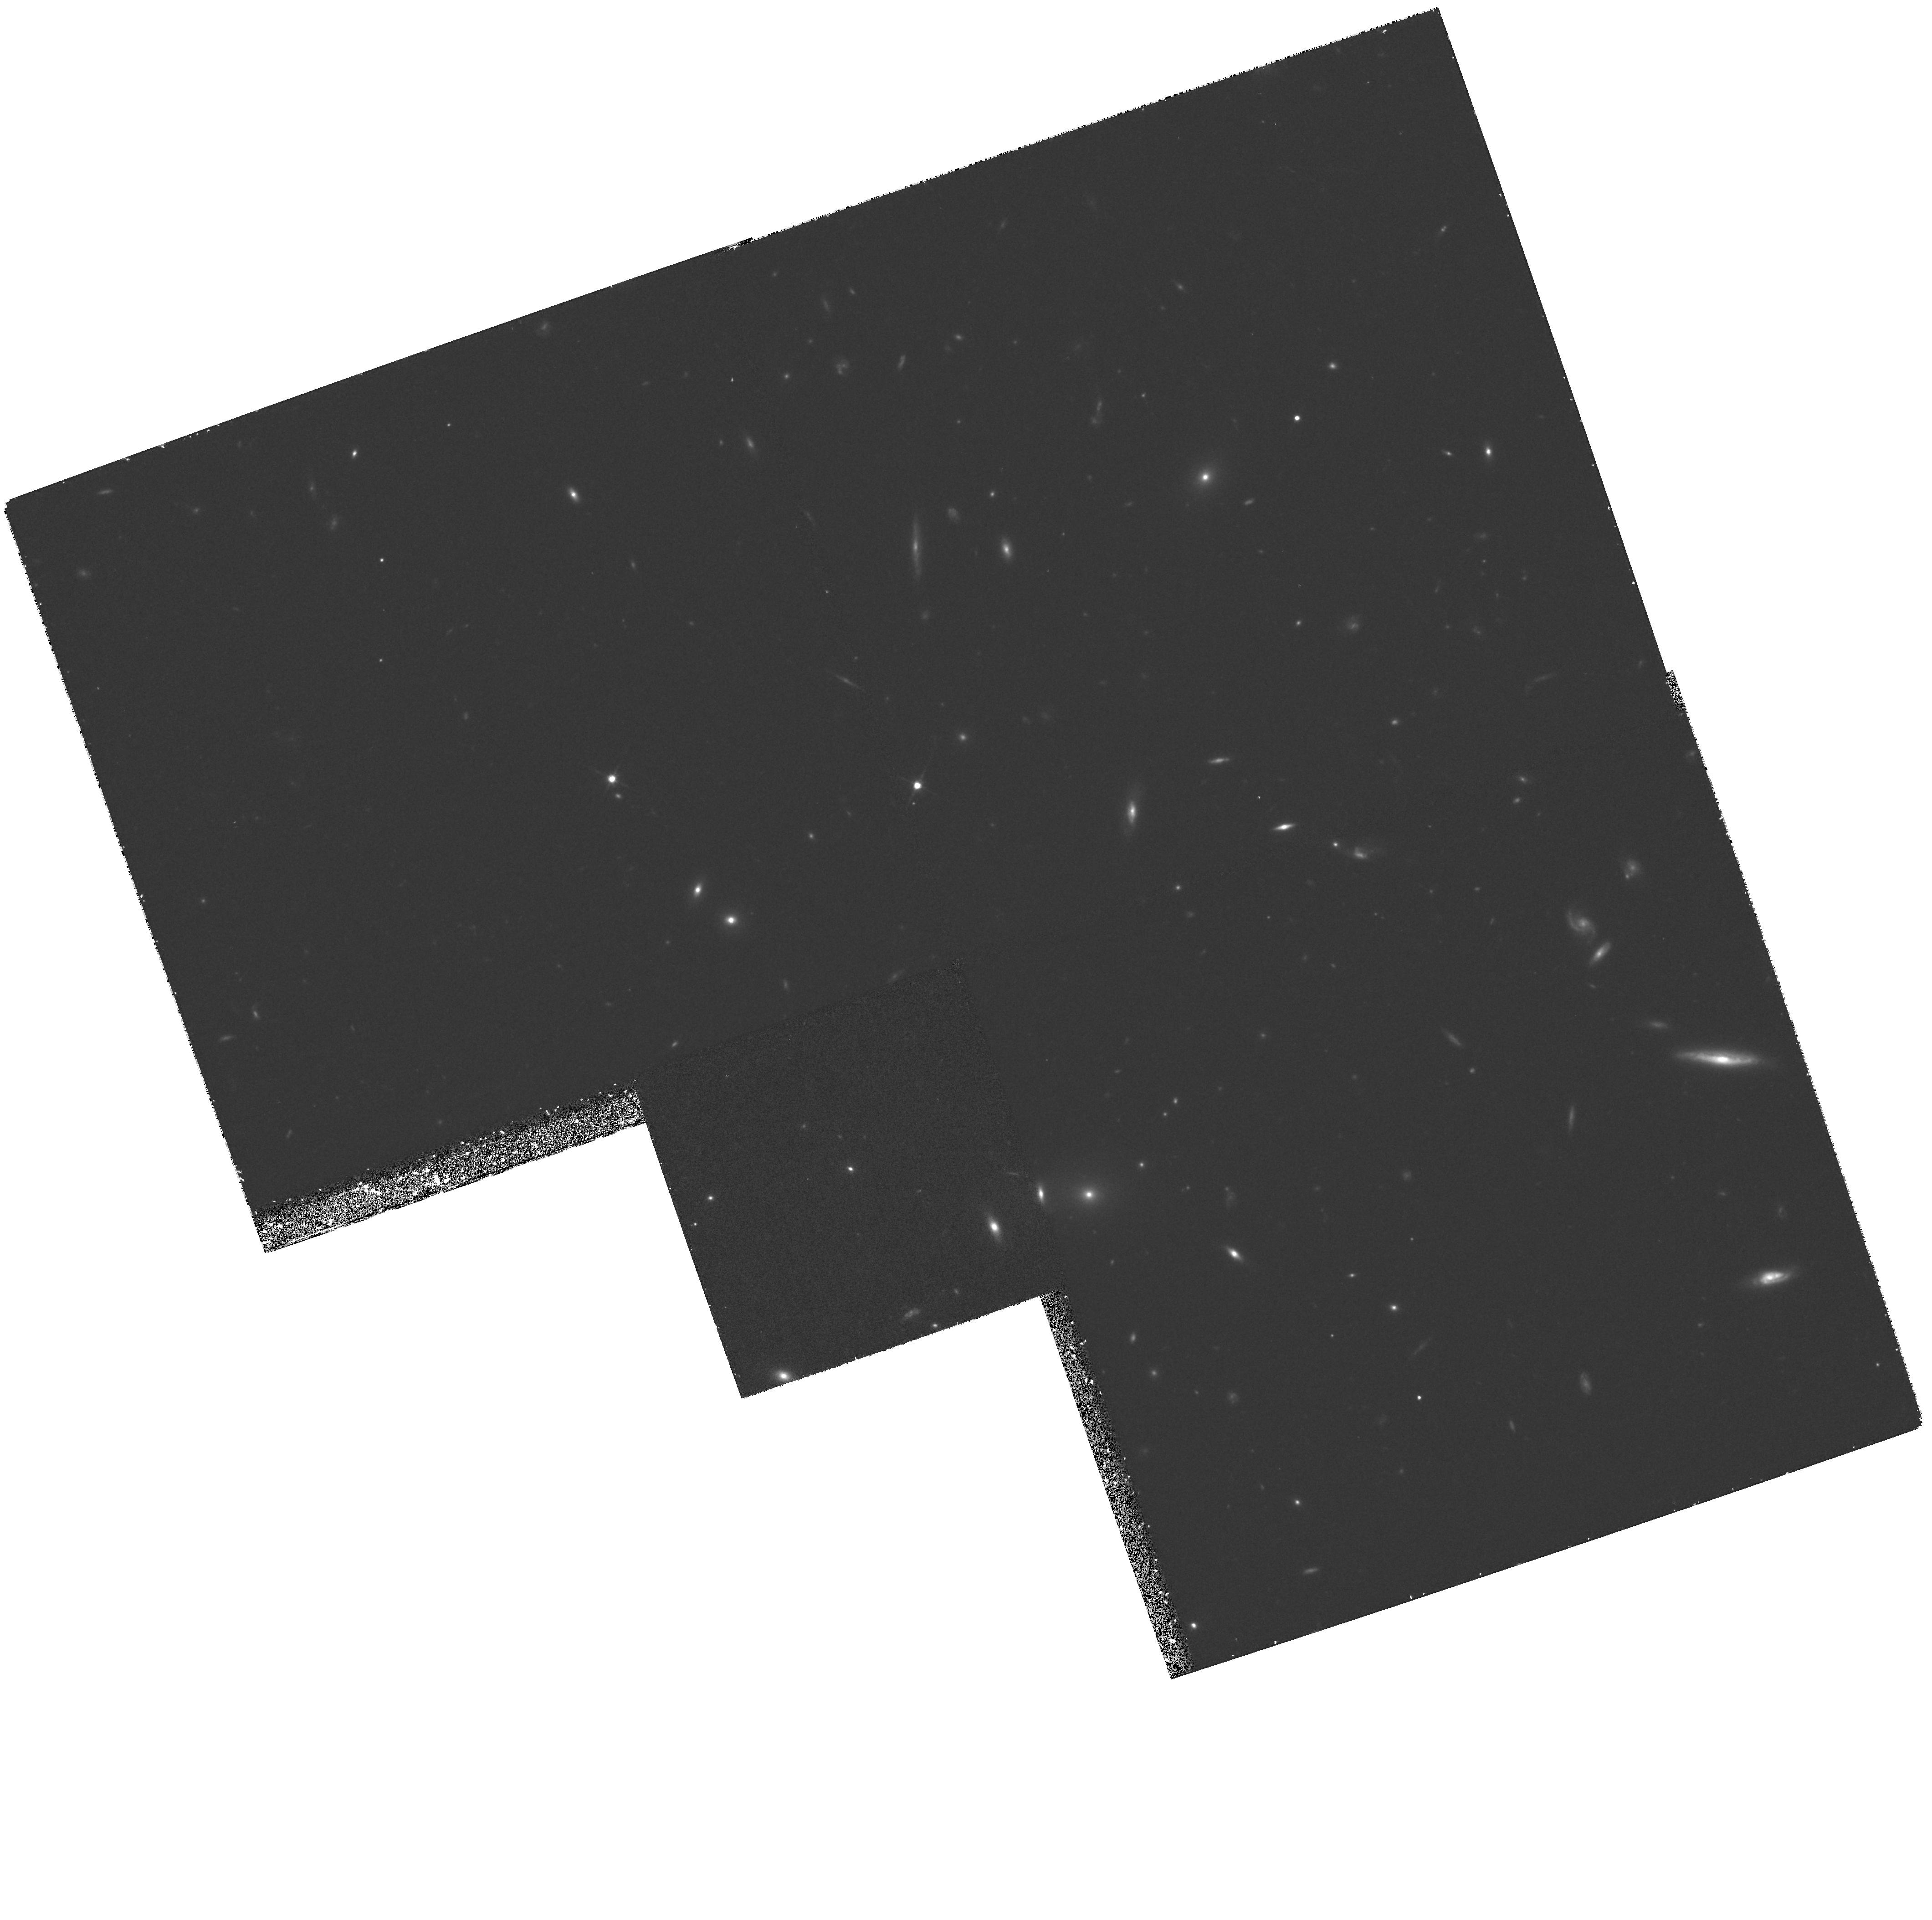
Target: GAL-133329+375558. Instrument: WFPC2/PC. Filter: F814W. Exposure: 1.2 h. Observation ID: hst_6677_03_wfpc2_pc_f814w_u3k403

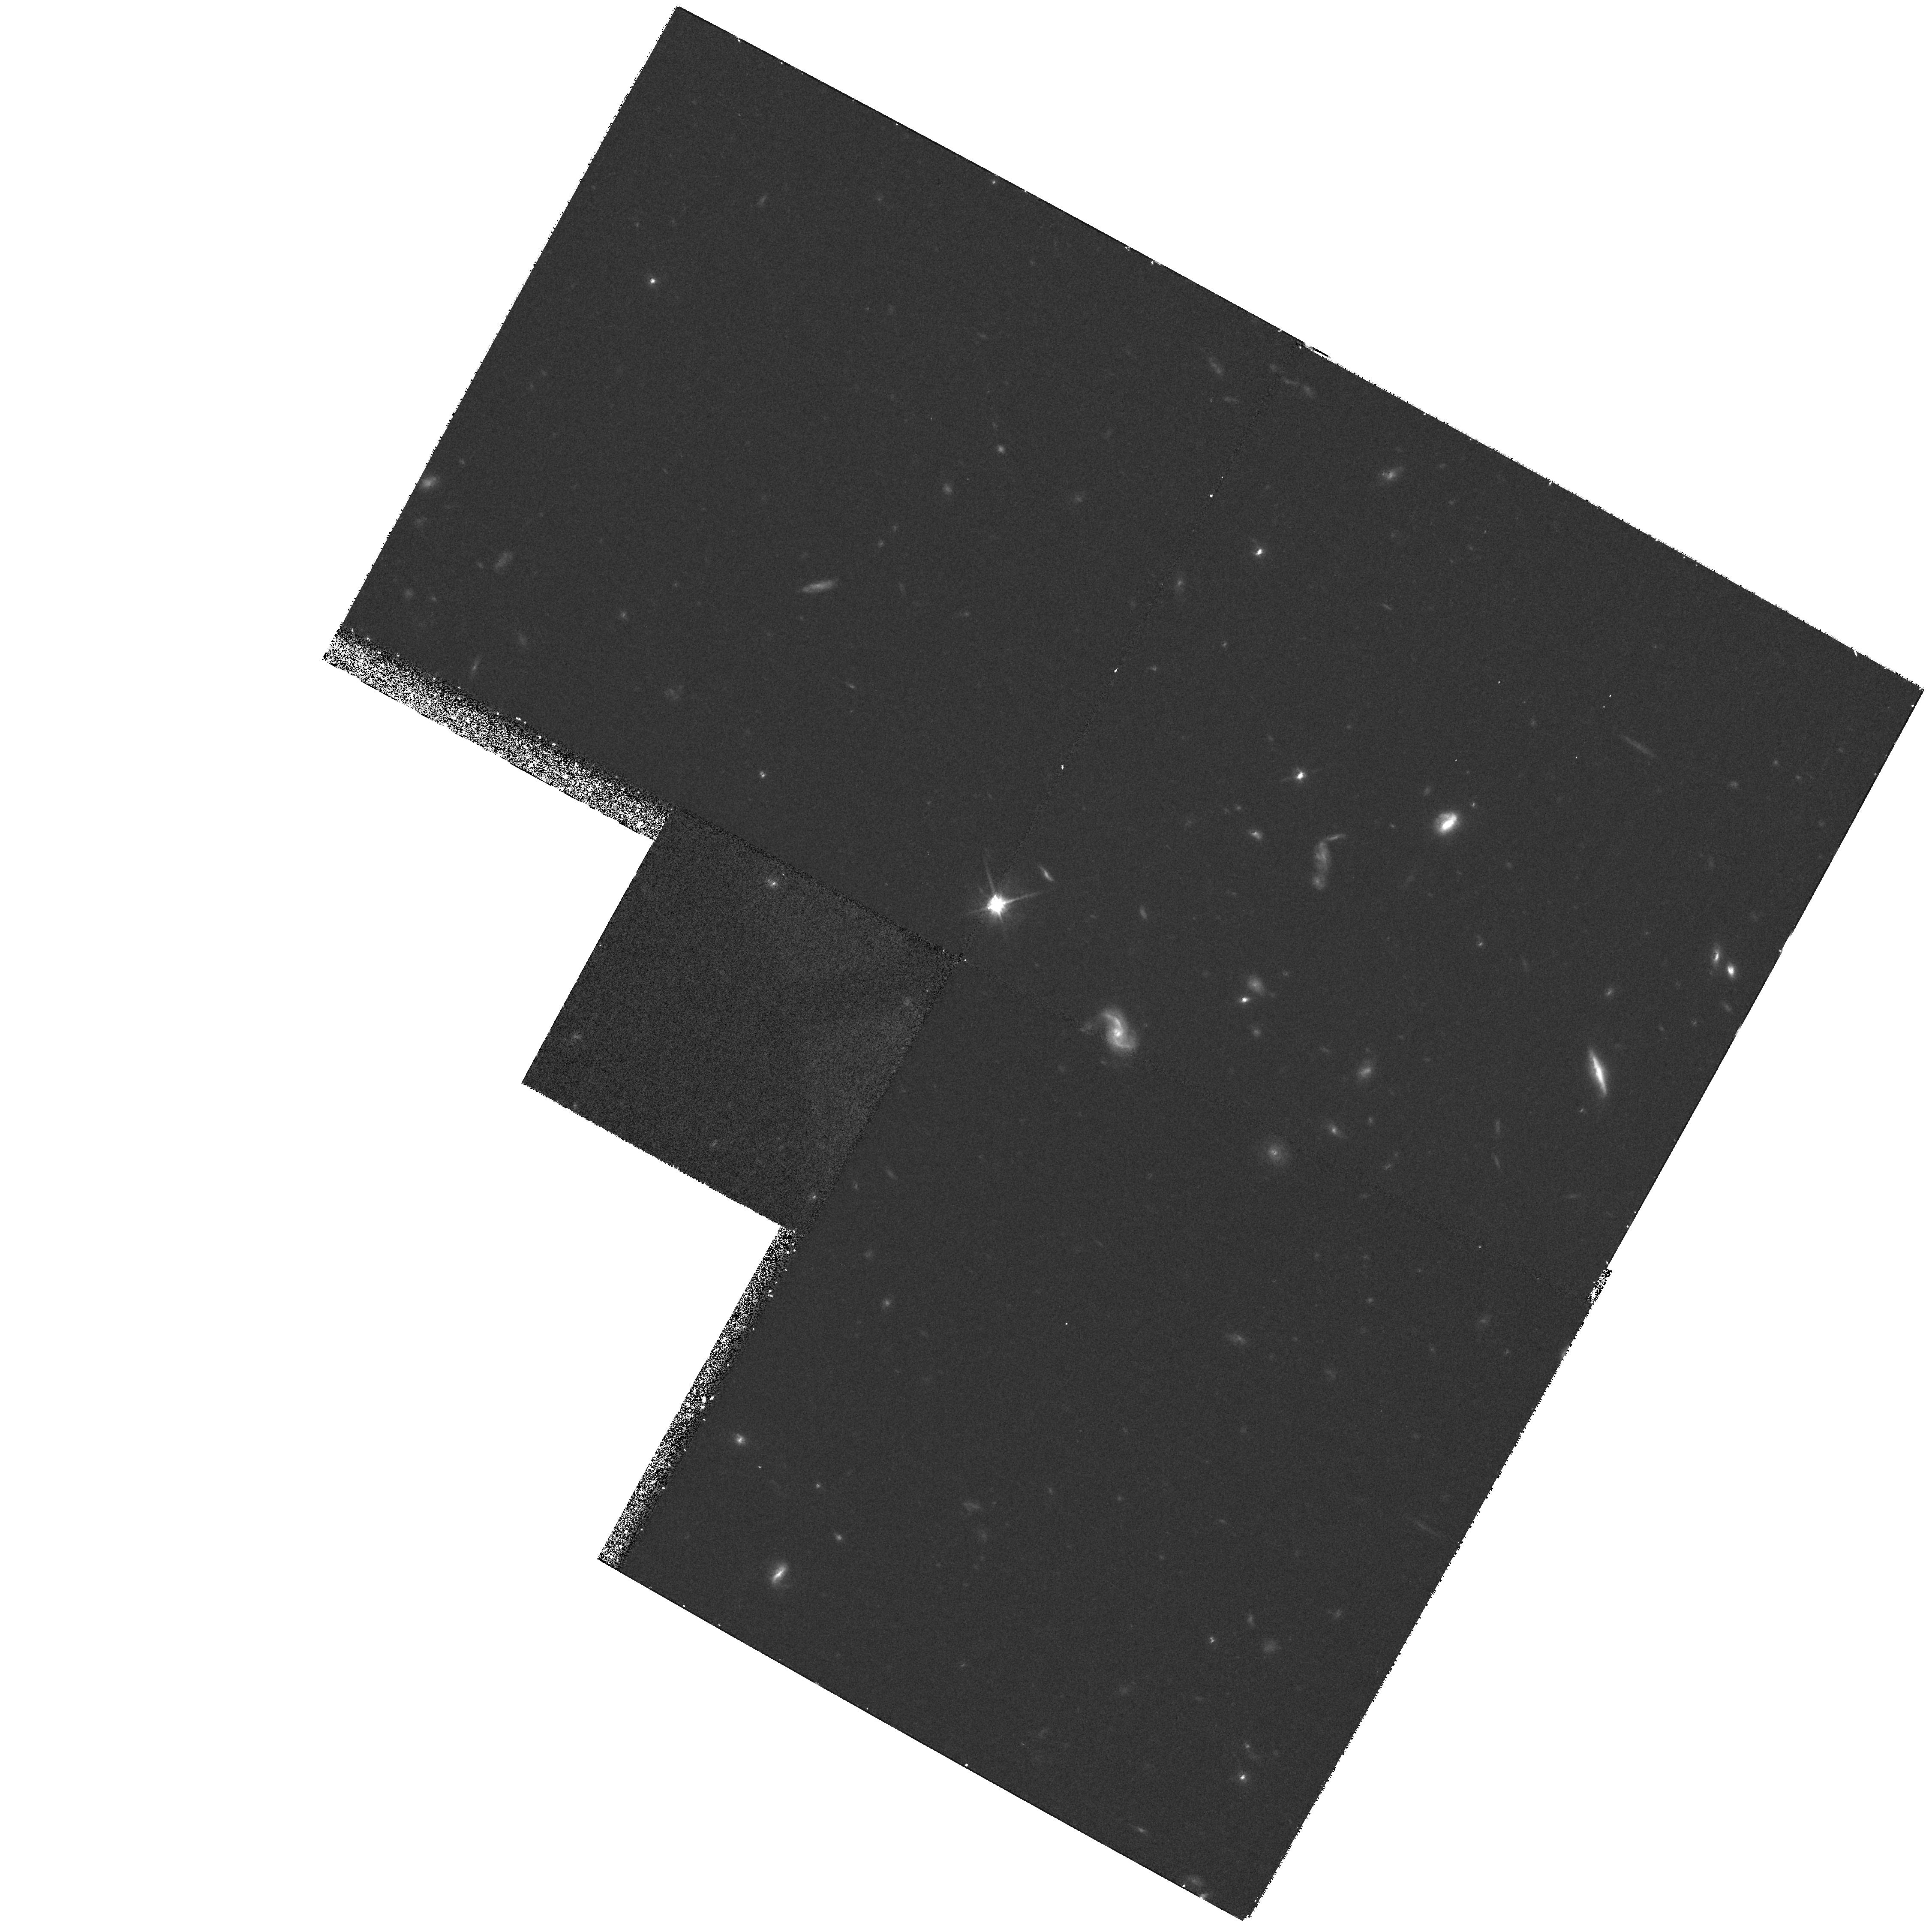
Target: GAL-133519+375532. Instrument: WFPC2/PC. Filter: F814W. Exposure: 55 min. Observation ID: hst_6677_09_wfpc2_pc_f814w_u3k409

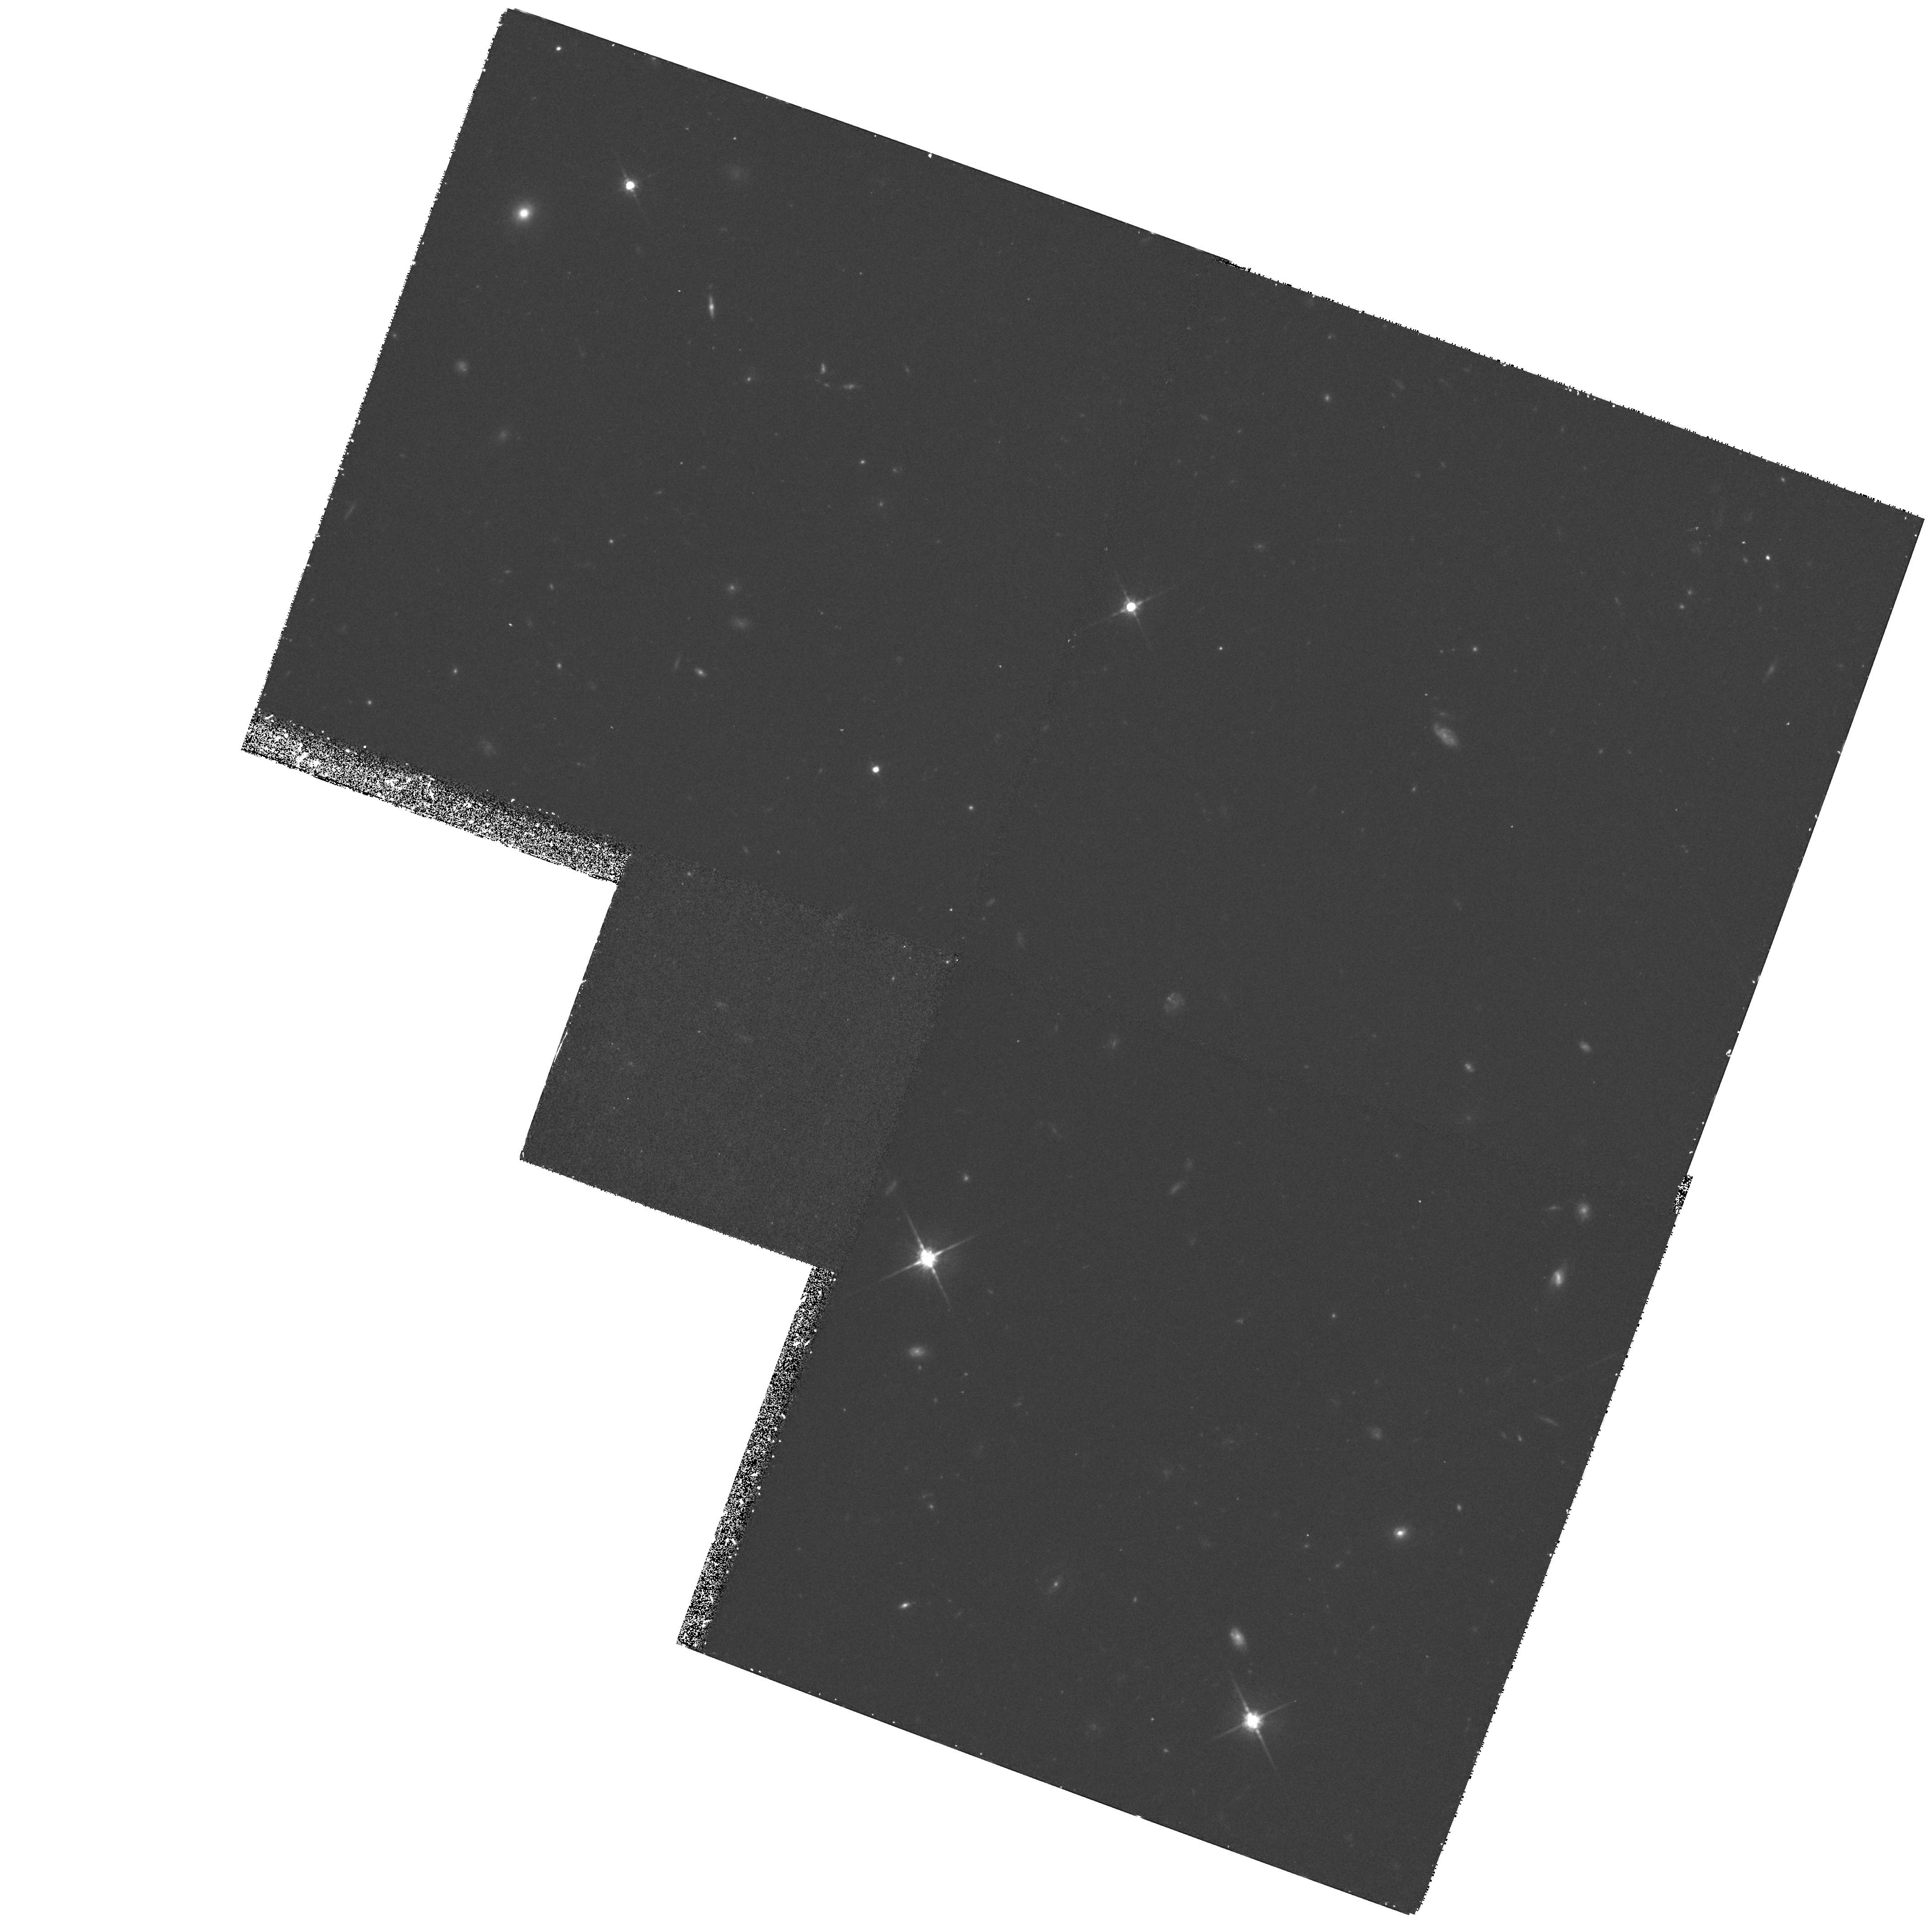
Target: GAL-133354+380156. Instrument: WFPC2/PC. Filter: F814W. Exposure: 1.2 h. Observation ID: hst_6677_06_wfpc2_pc_f814w_u3k406

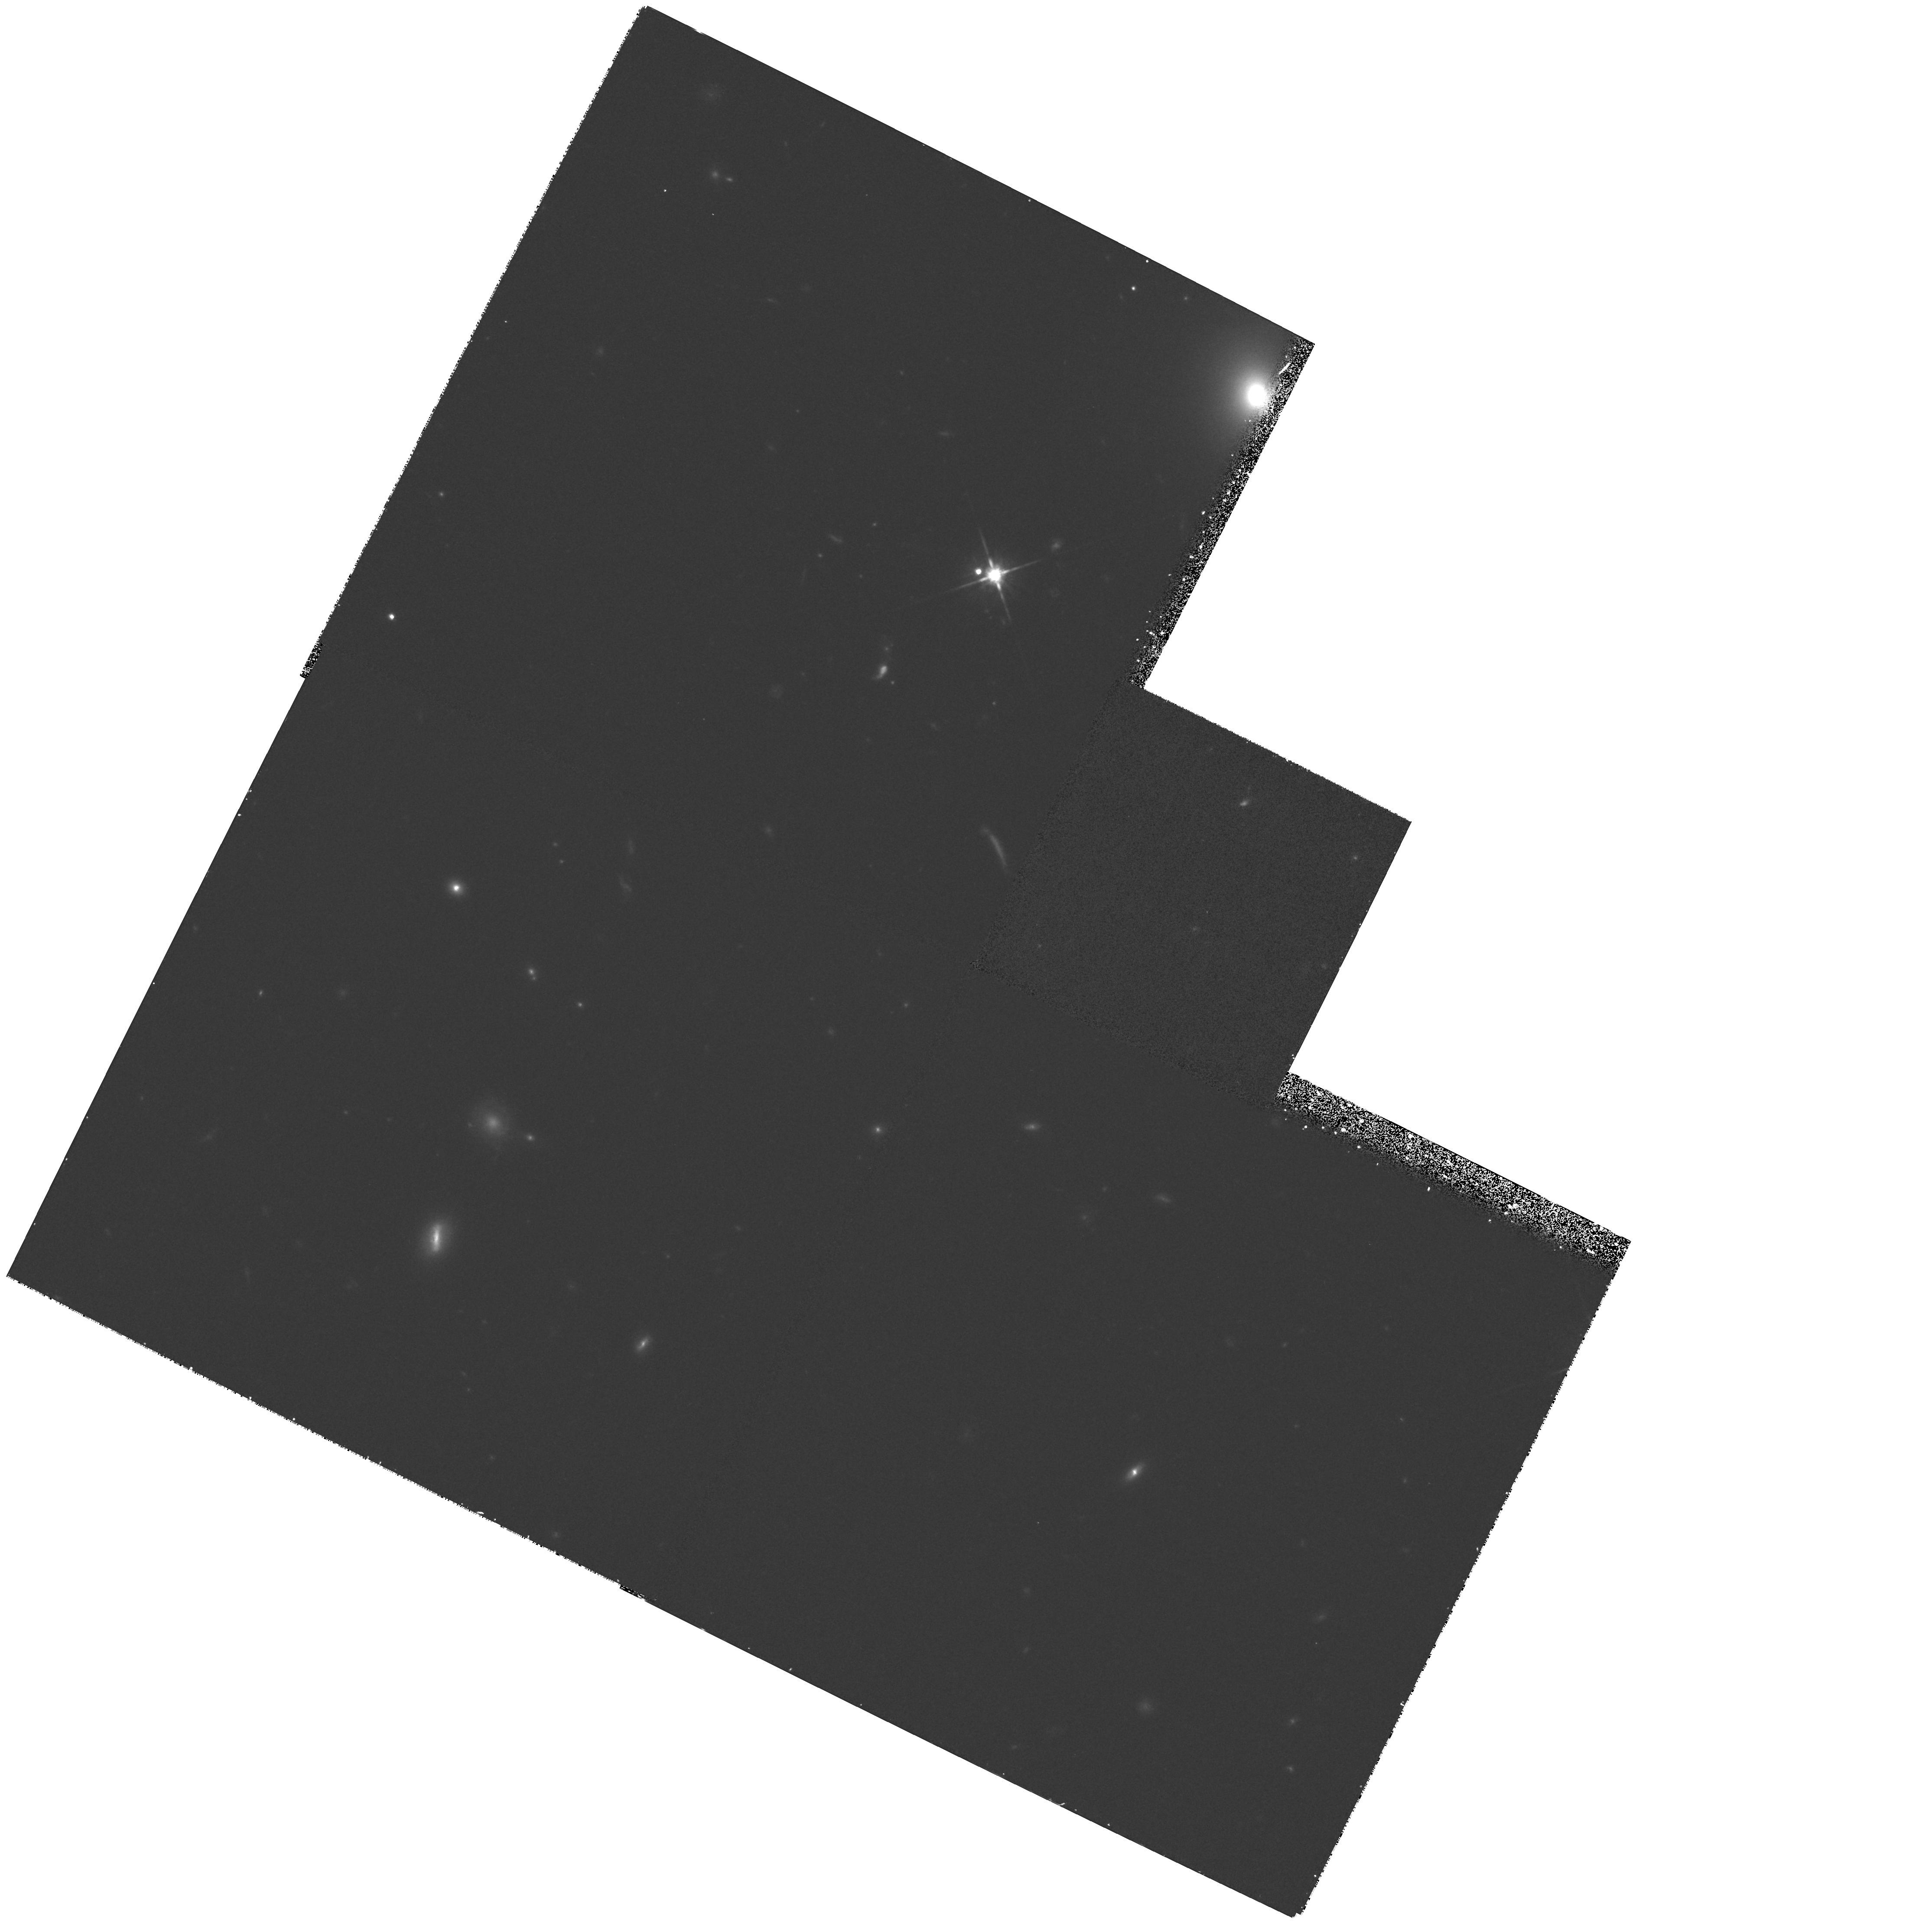
Target: GAL-133346+380025. Instrument: WFPC2/PC. Filter: F814W. Exposure: 30 min. Observation ID: hst_6677_07_wfpc2_pc_f814w_u3k407

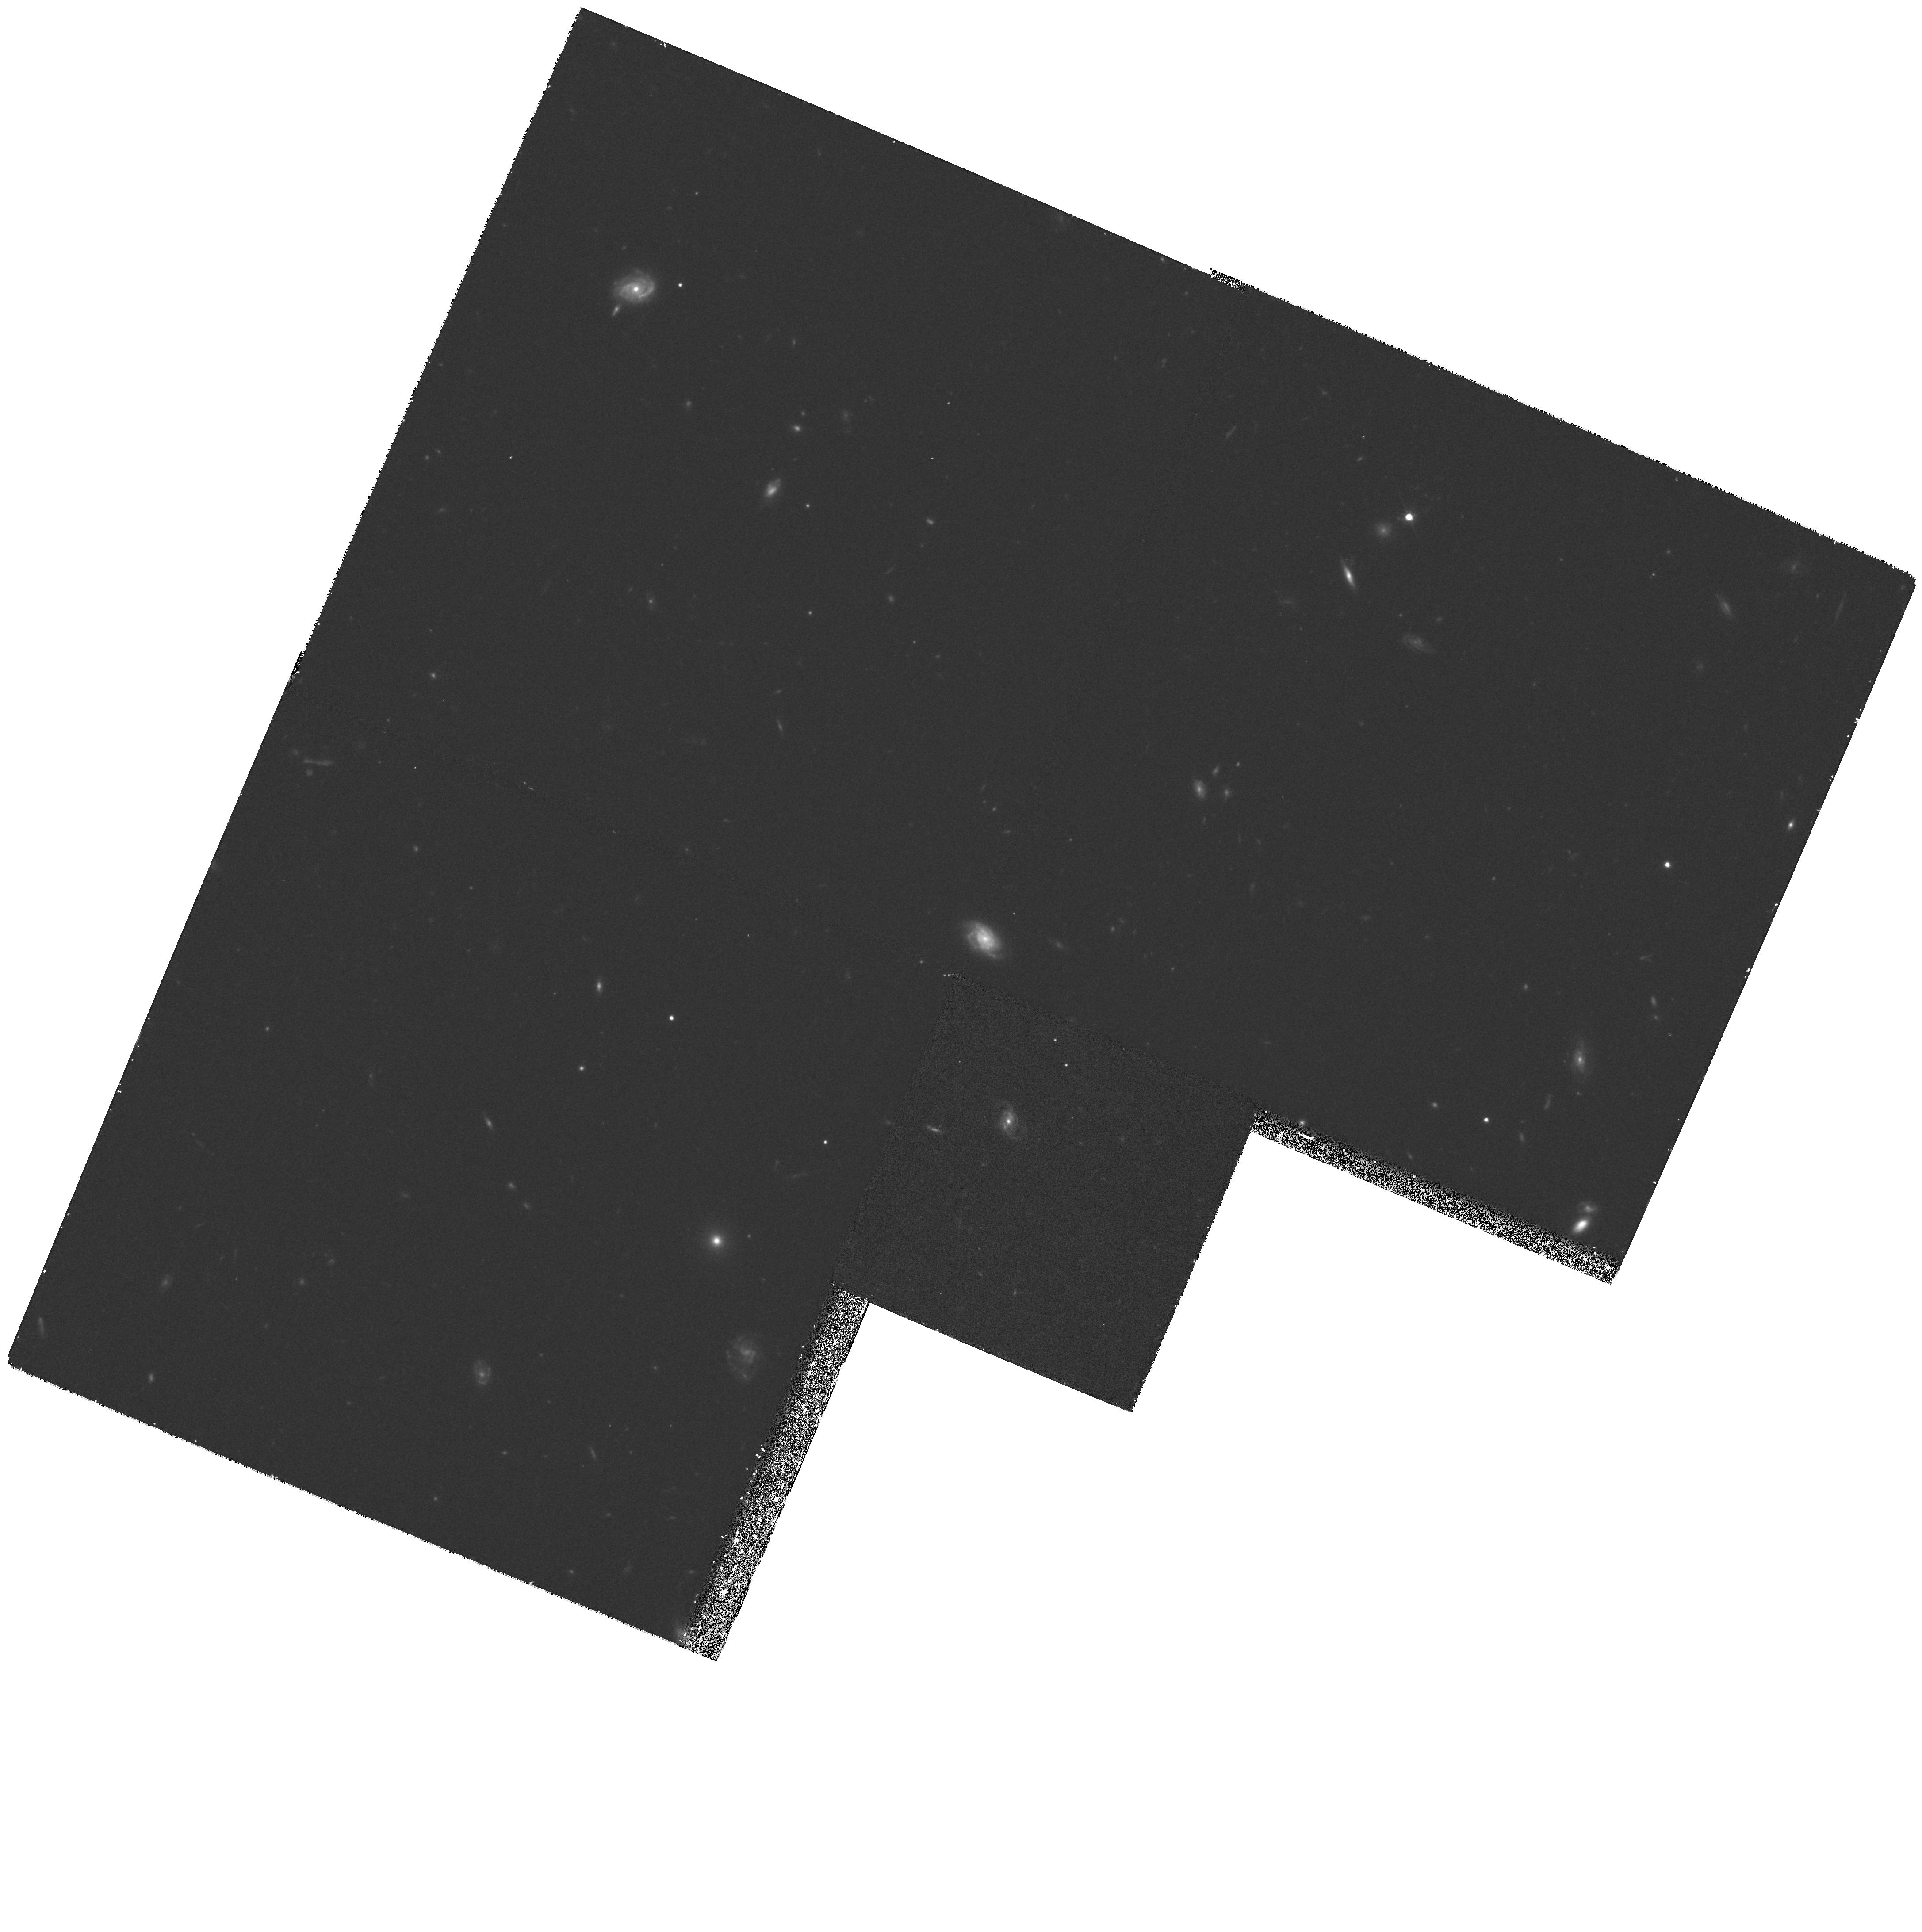
Target: GAL-133409+375444. Instrument: WFPC2/PC. Filter: F814W. Exposure: 1.2 h. Observation ID: hst_6677_05_wfpc2_pc_f814w_u3k405

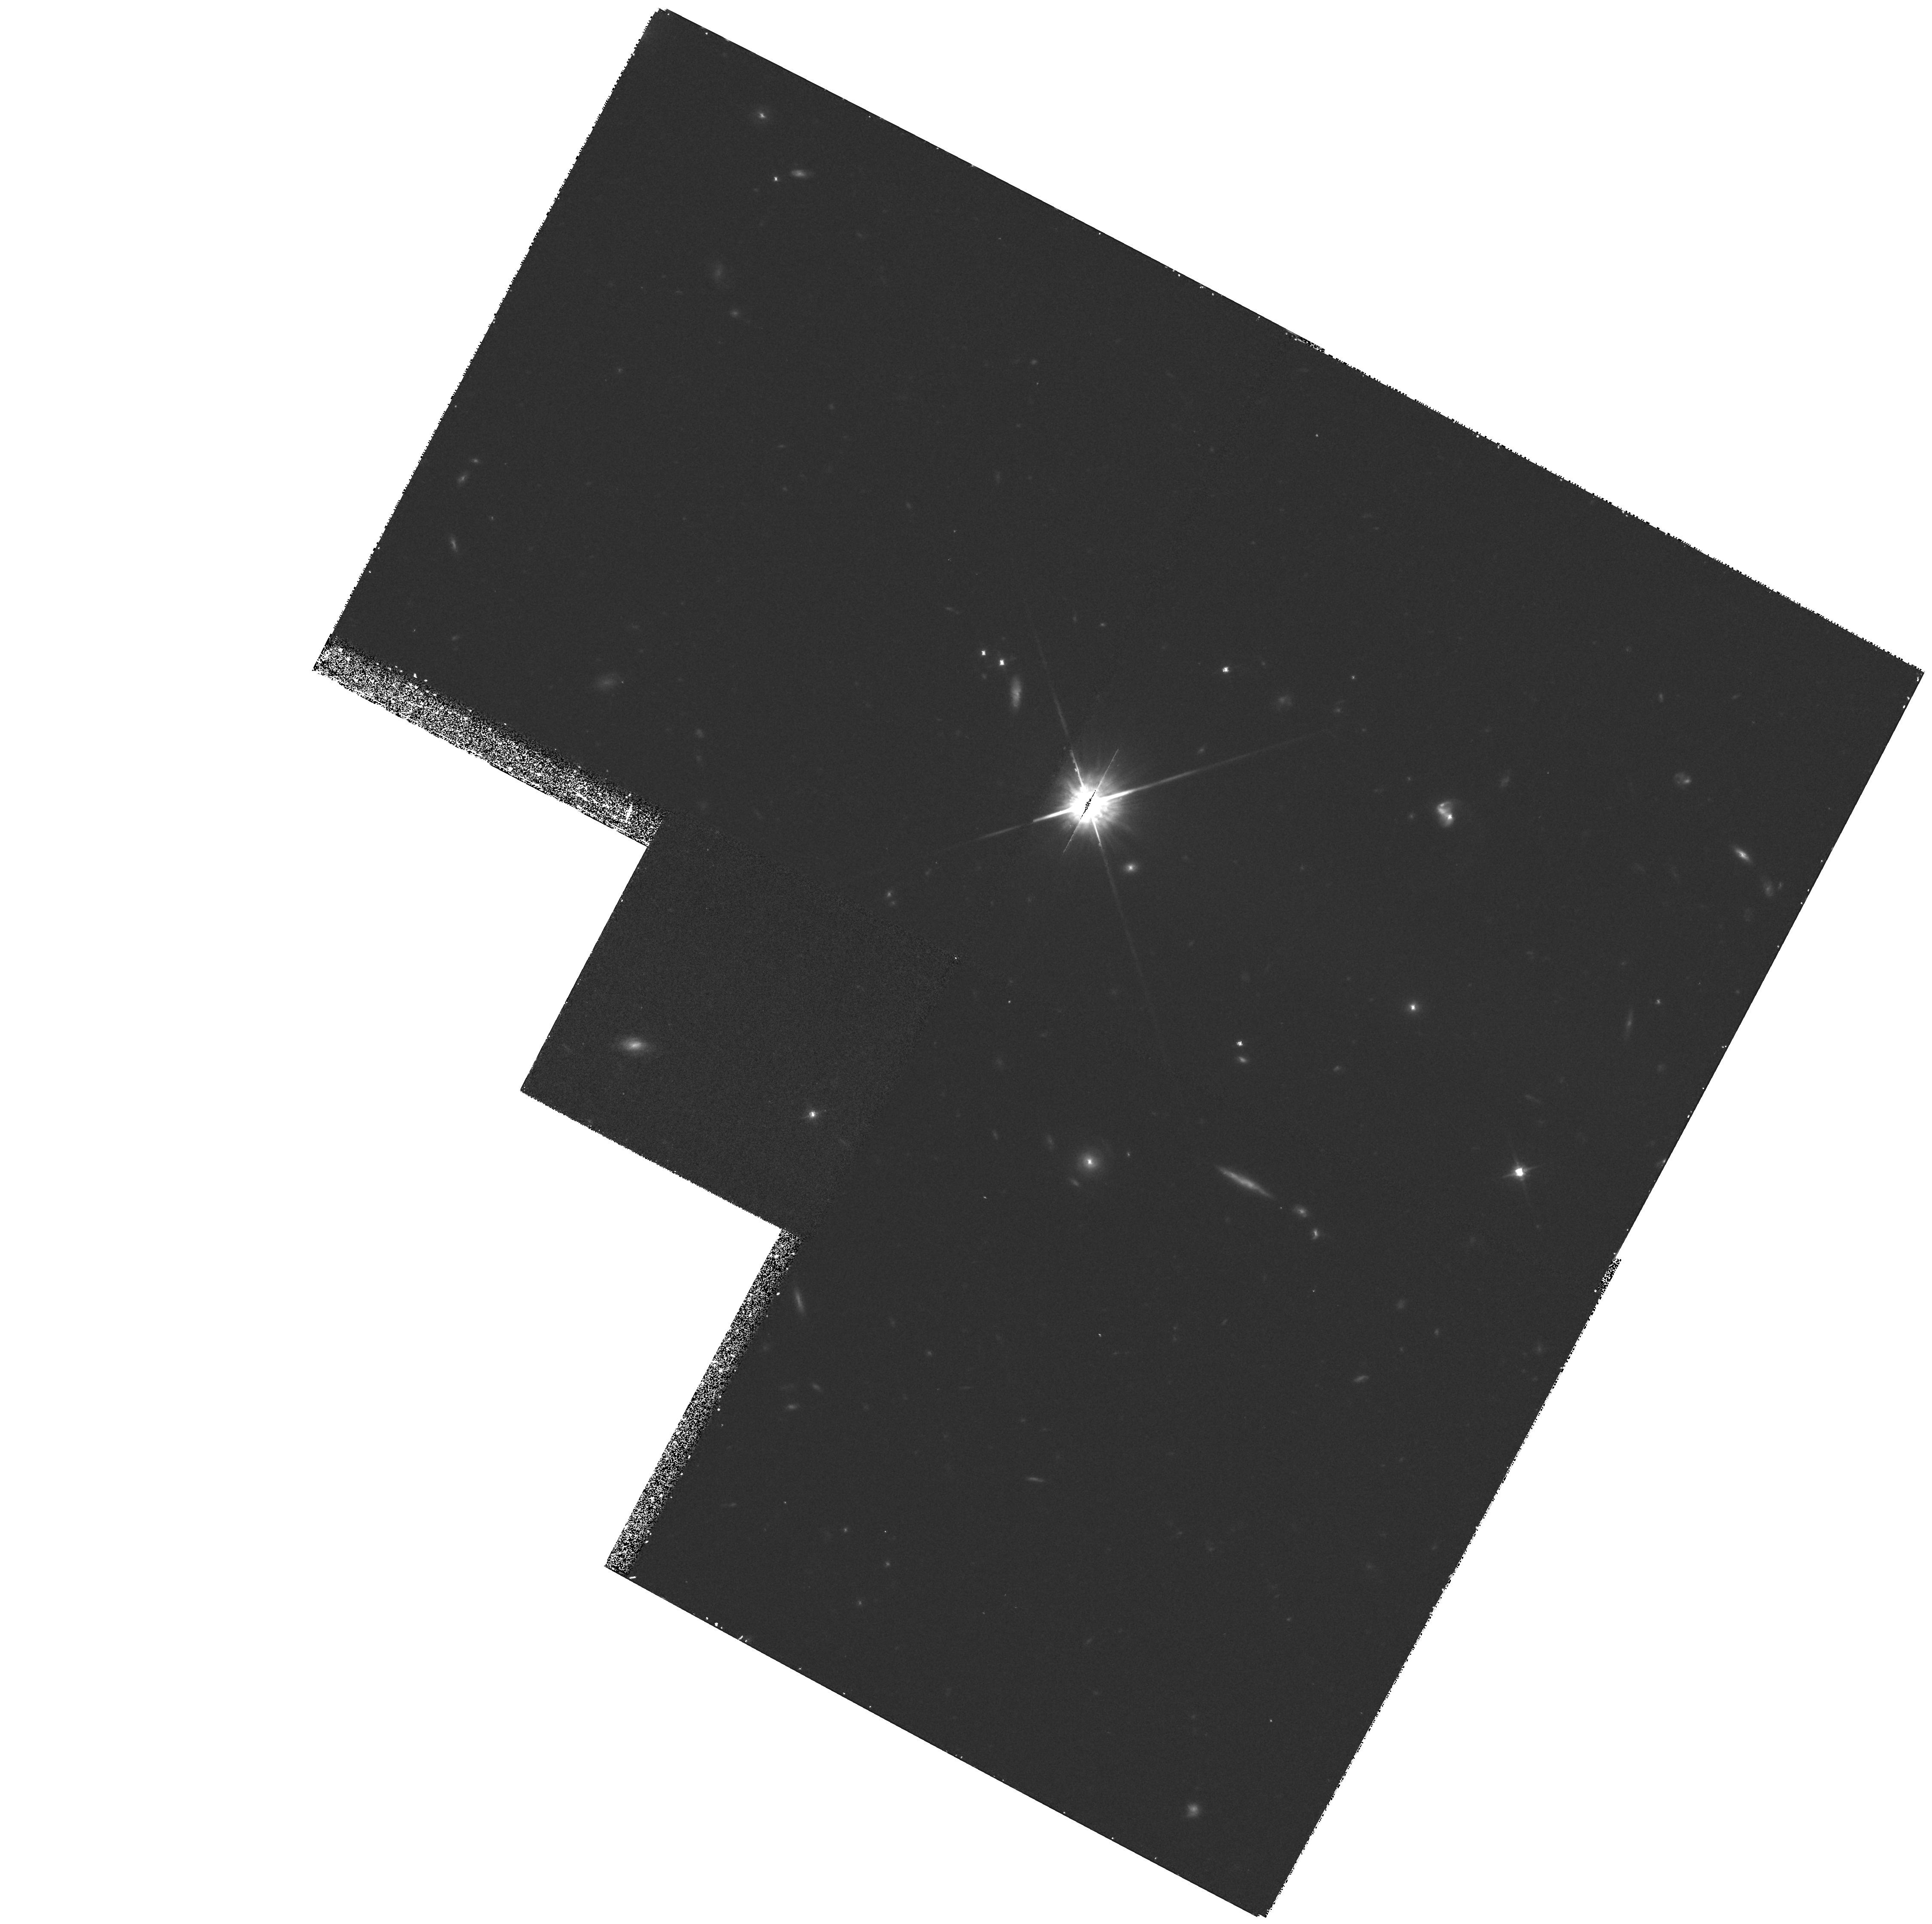
Target: GAL-133500+375633. Instrument: WFPC2/PC. Filter: F814W. Exposure: 1.2 h. Observation ID: hst_6677_04_wfpc2_pc_f814w_u3k404

The Origin of the X-Ray Background: What are the faintest X-Ray Galaxies? (PI: McHardy, Ian M.)

To determine the origin of the X-ray background (XRB) we have made the deepest optically identified (ROSAT) X-ray survey yet. At `bright' flux levels (ie 1 x 10**- 14 ergs/cm/s) QSOs dominate the survey but below 5 x 10**-15 ergs/cm/s our sample is dominated by a population of narrow emission line galaxies (NELGs), at typical redshifts of 0.2-0.5. The NELG source counts rise rapidly at faint X-ray fluxes making them a major contributor to the XRB. The X-ray spectra of the NELGs are hard, as is required for any major contributor to the XRB. Deep sub-arcsecond CFHT images indicate that the brightest (m_R < 18.5) systems are mainly interacting galaxies, probably spirals. Here we request WFC R-band images to determine the morphologies of the remaining systems which we cannot study from the ground to determine whether the remaining non-QSO XRB might be explained by emission from interacting or disturbed spirals. Disturbed systems are thought to be responsible for the faint blue galaxy population, IRAS starburst galaxies and the sub-mJy radio sources so our observations may have implications for the unification of all these populations, including X-ray NELGs.